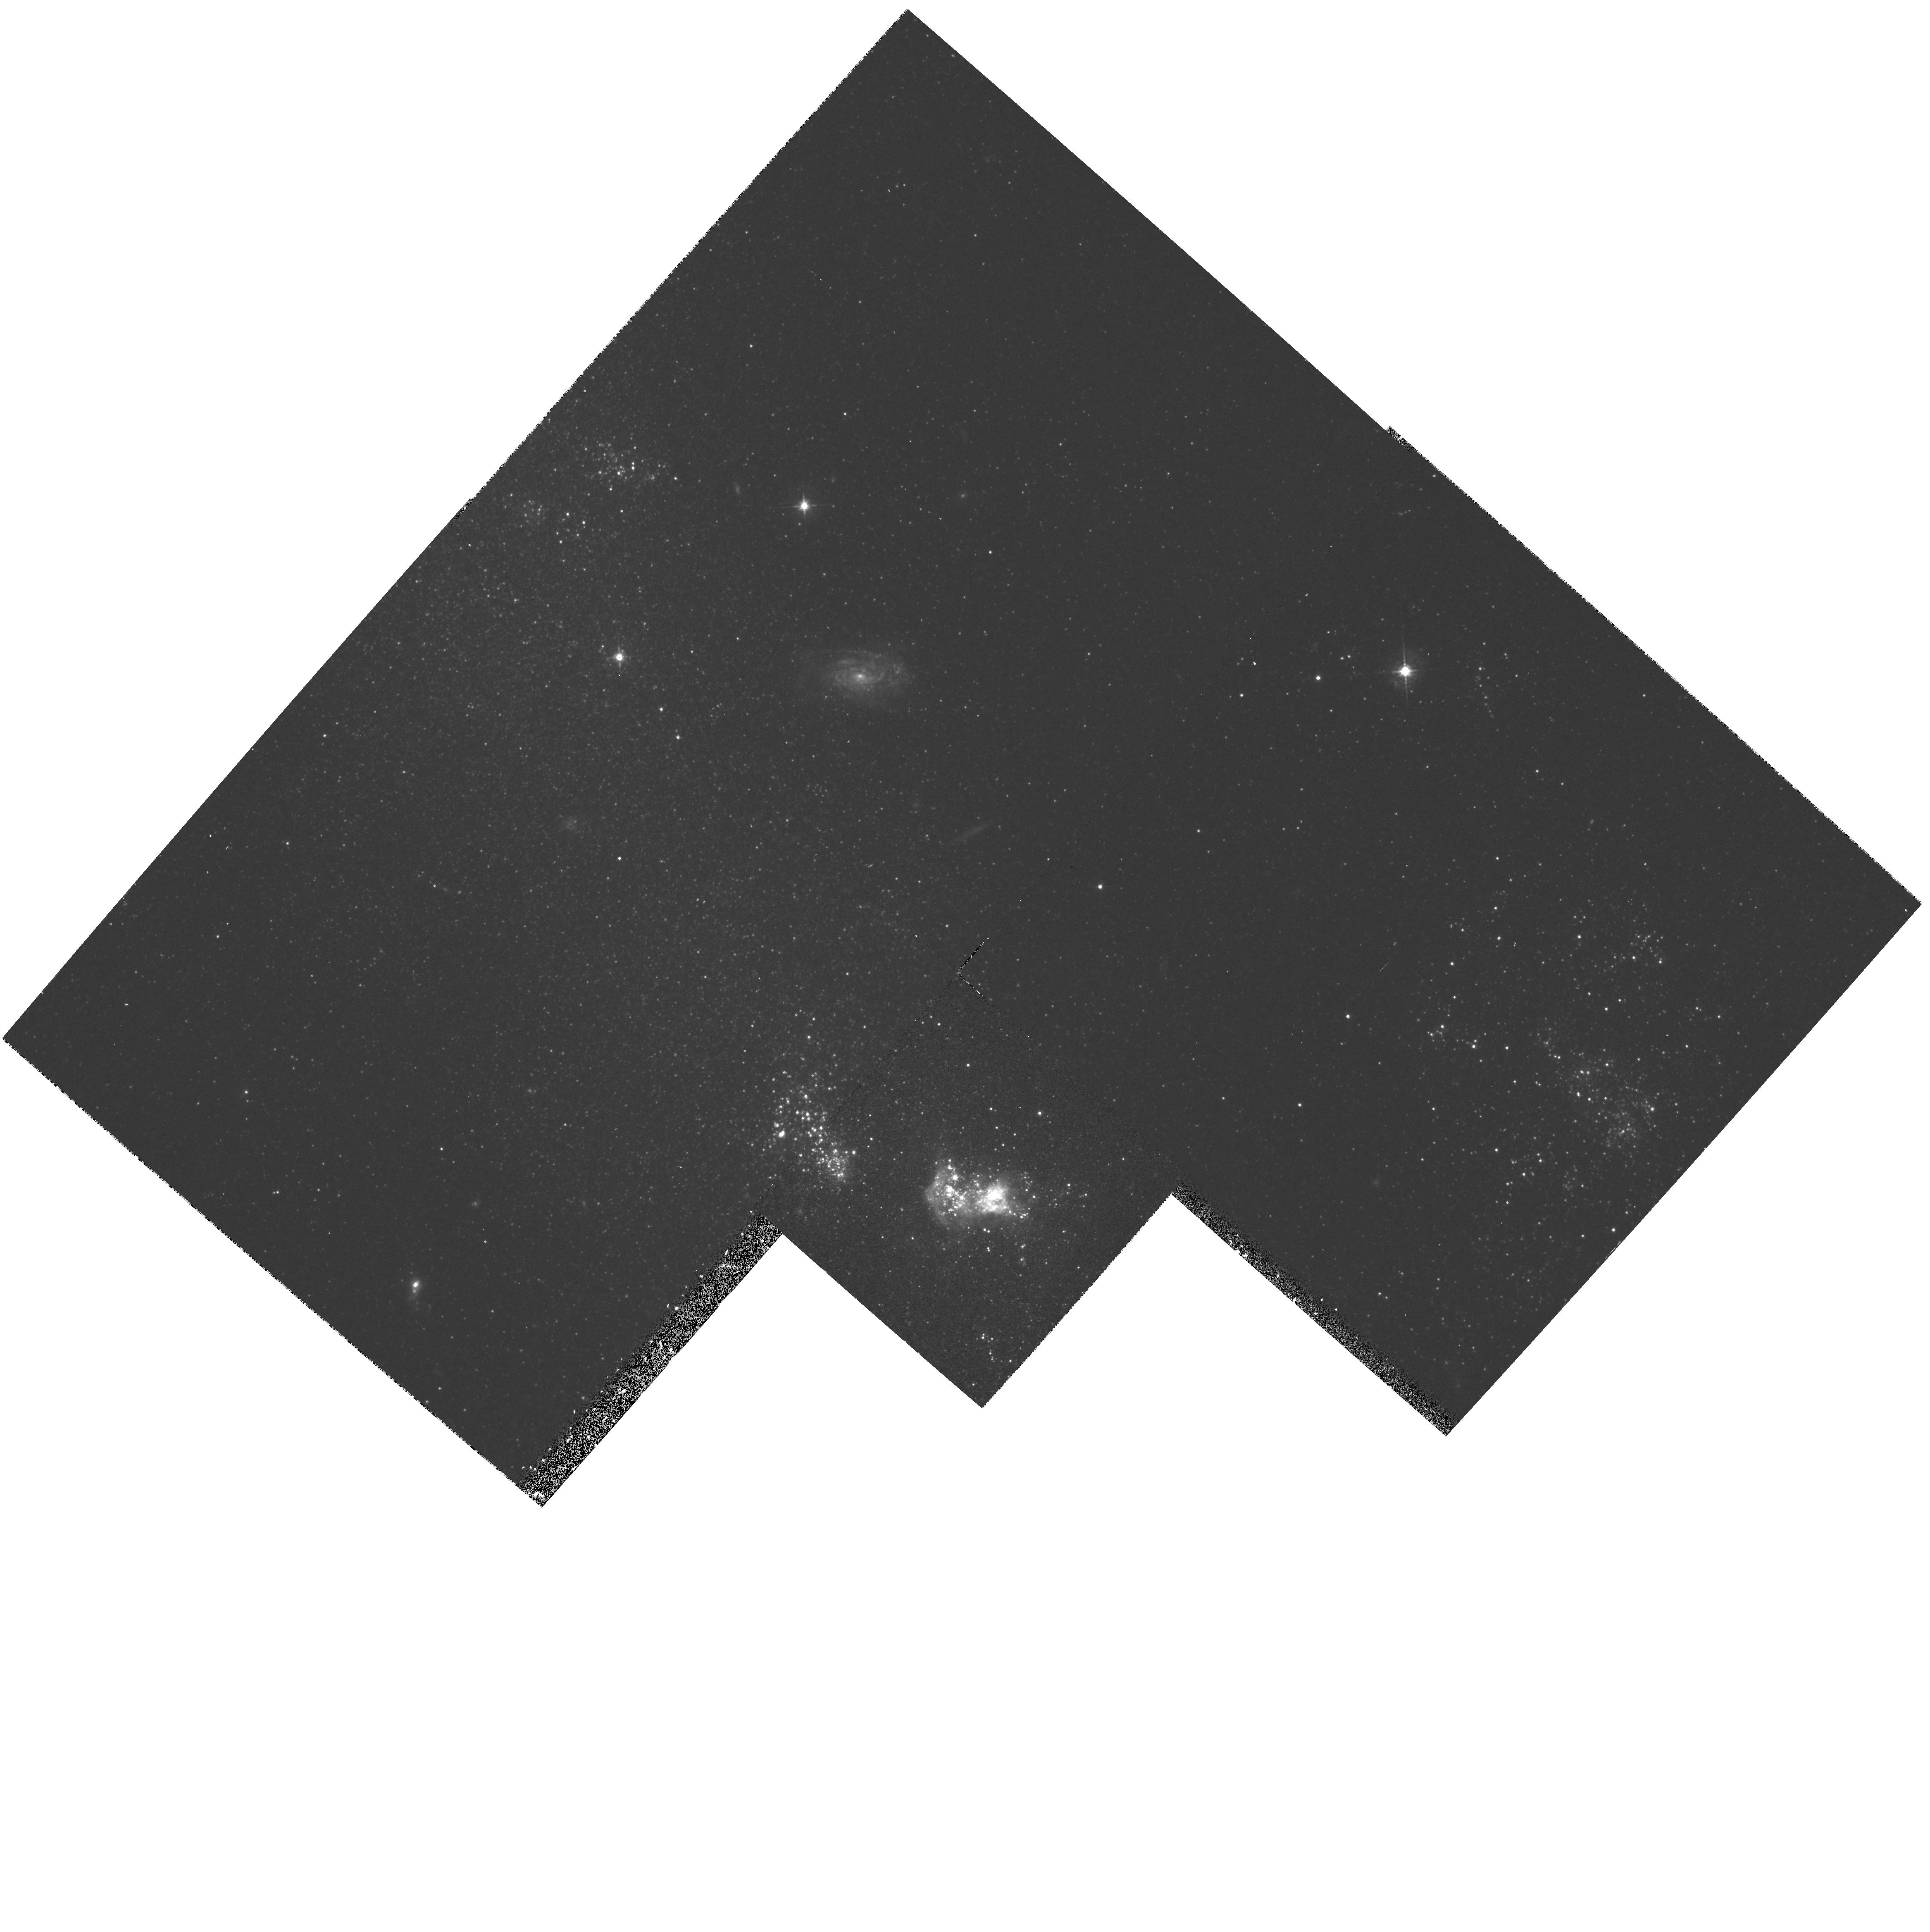
Target: NGC2363. Instrument: WFPC2/PC. Filter: F547M. Exposure: 27 min. Observation ID: hst_6096_01_wfpc2_pc_f547m_u32701

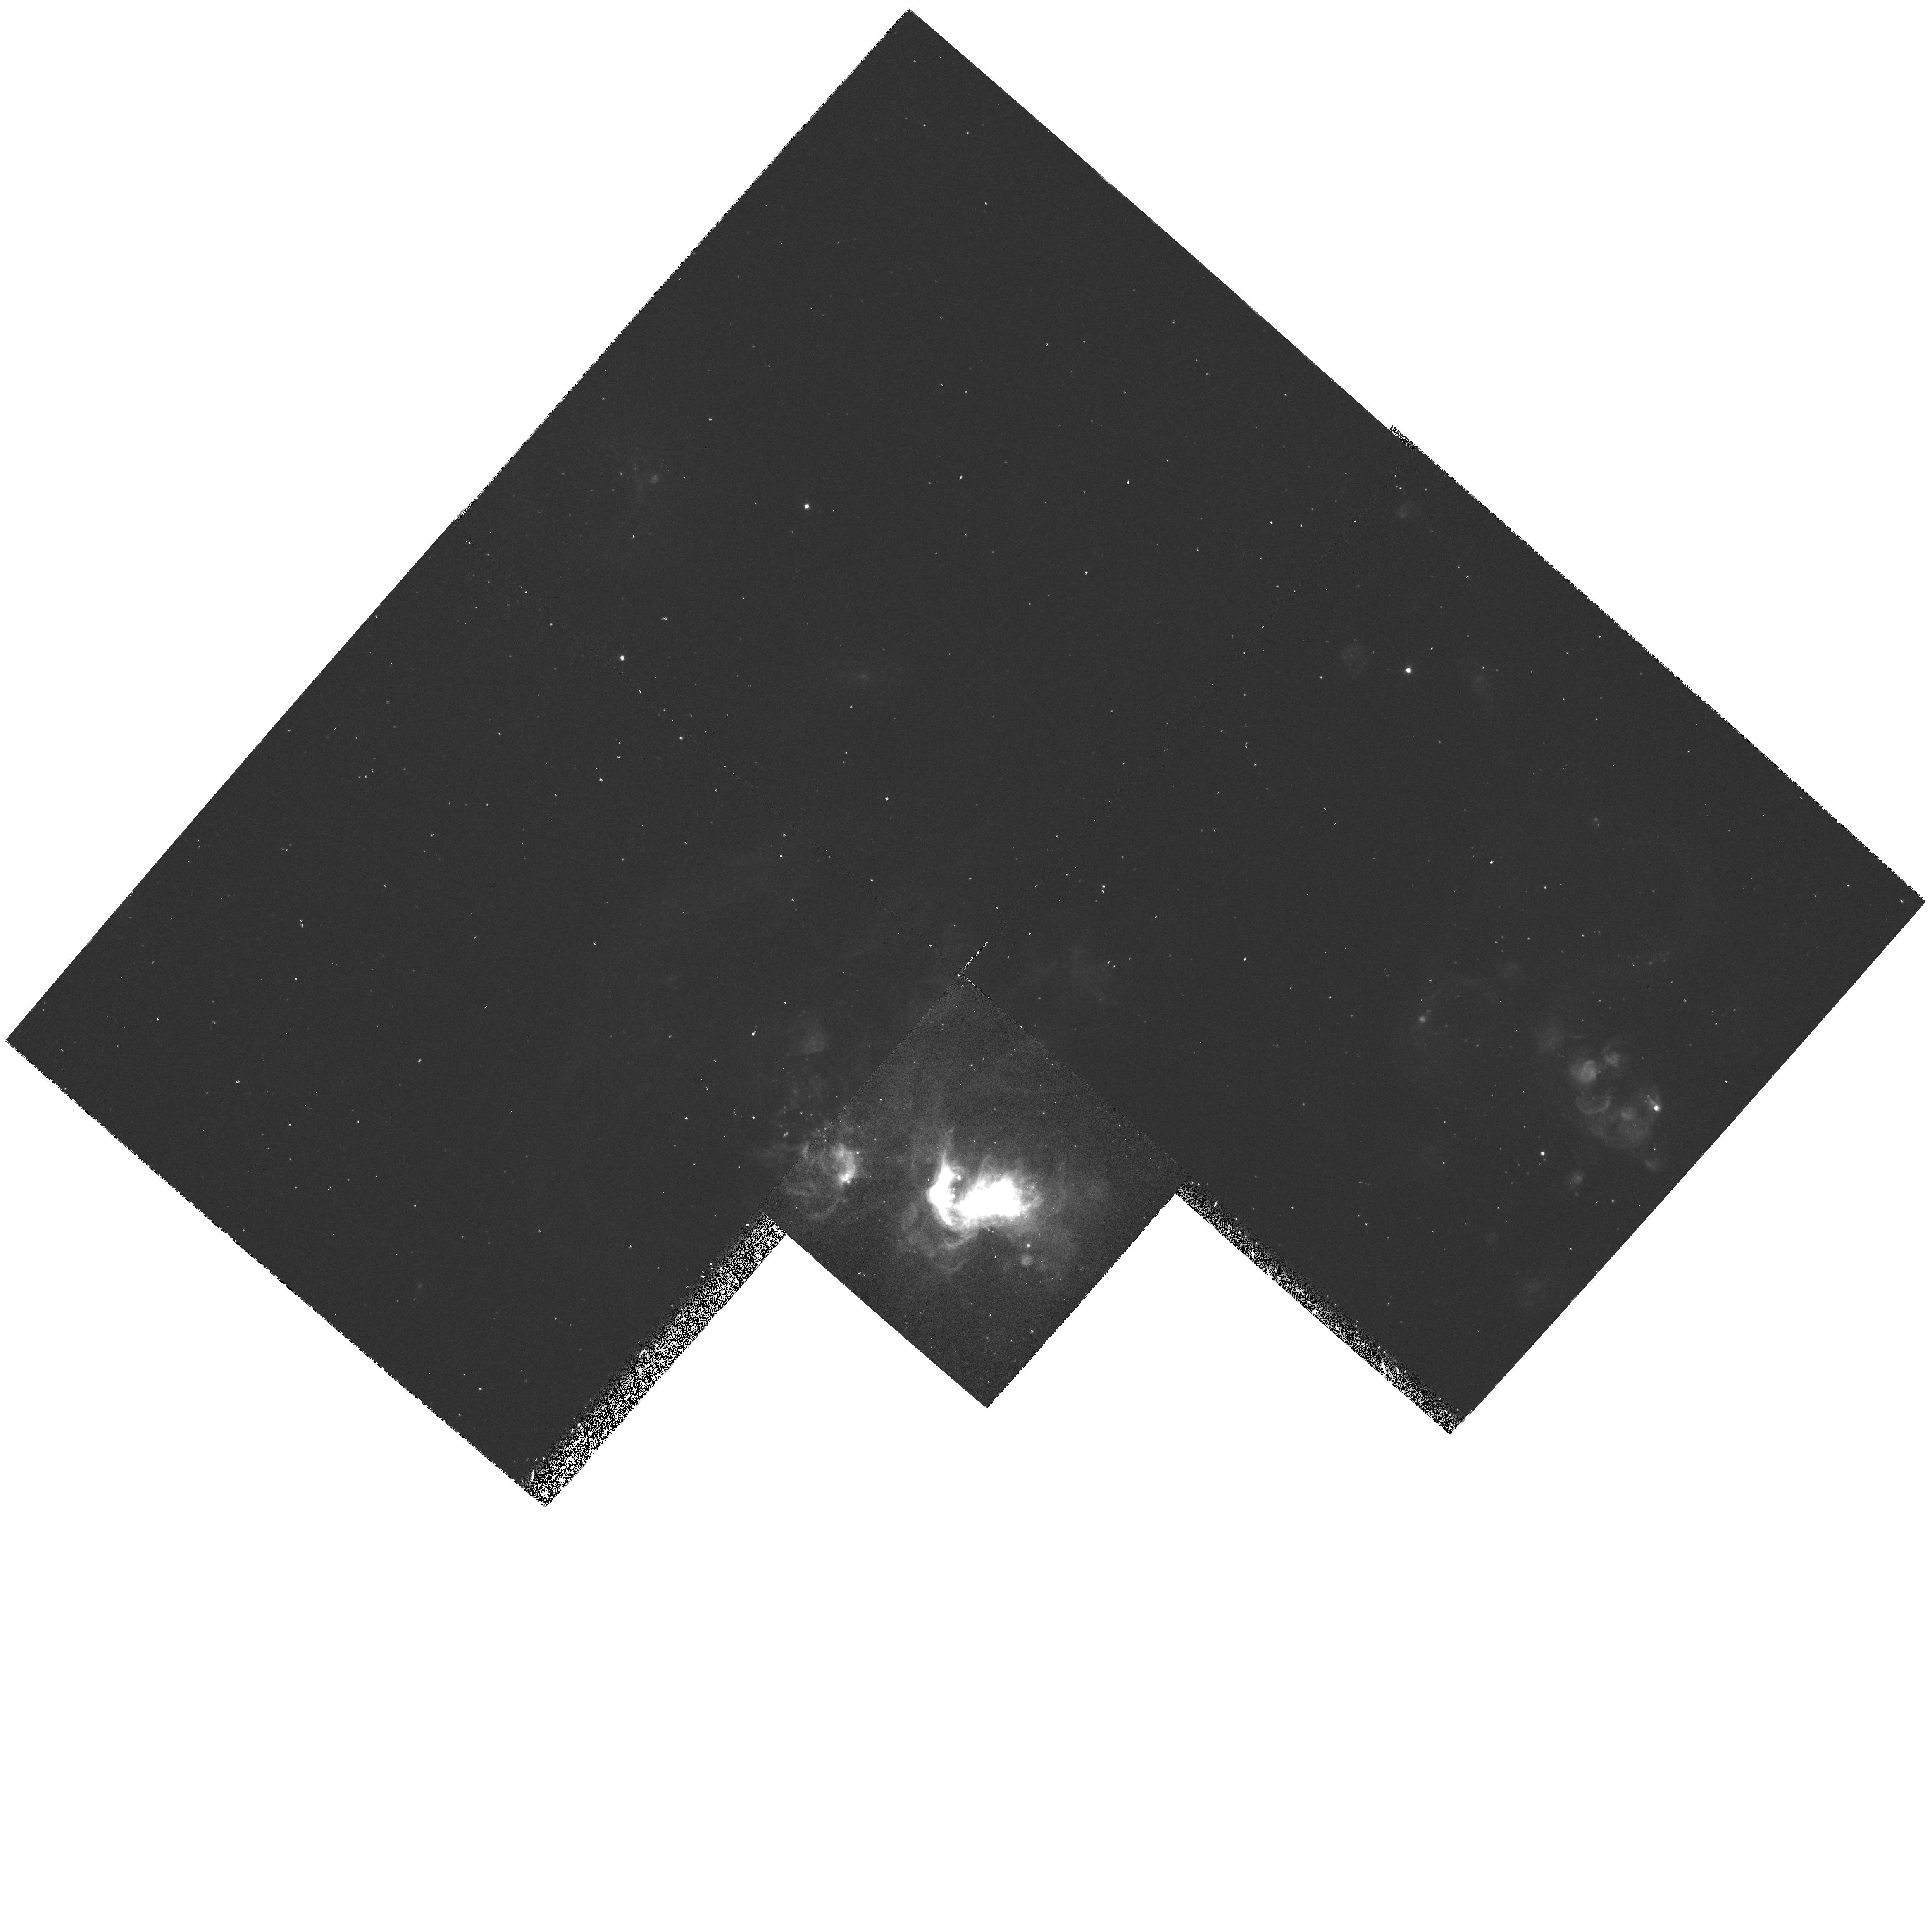
Target: NGC2363. Instrument: WFPC2/PC. Filter: F656N. Exposure: 25 min. Observation ID: hst_6096_01_wfpc2_pc_f656n_u32701

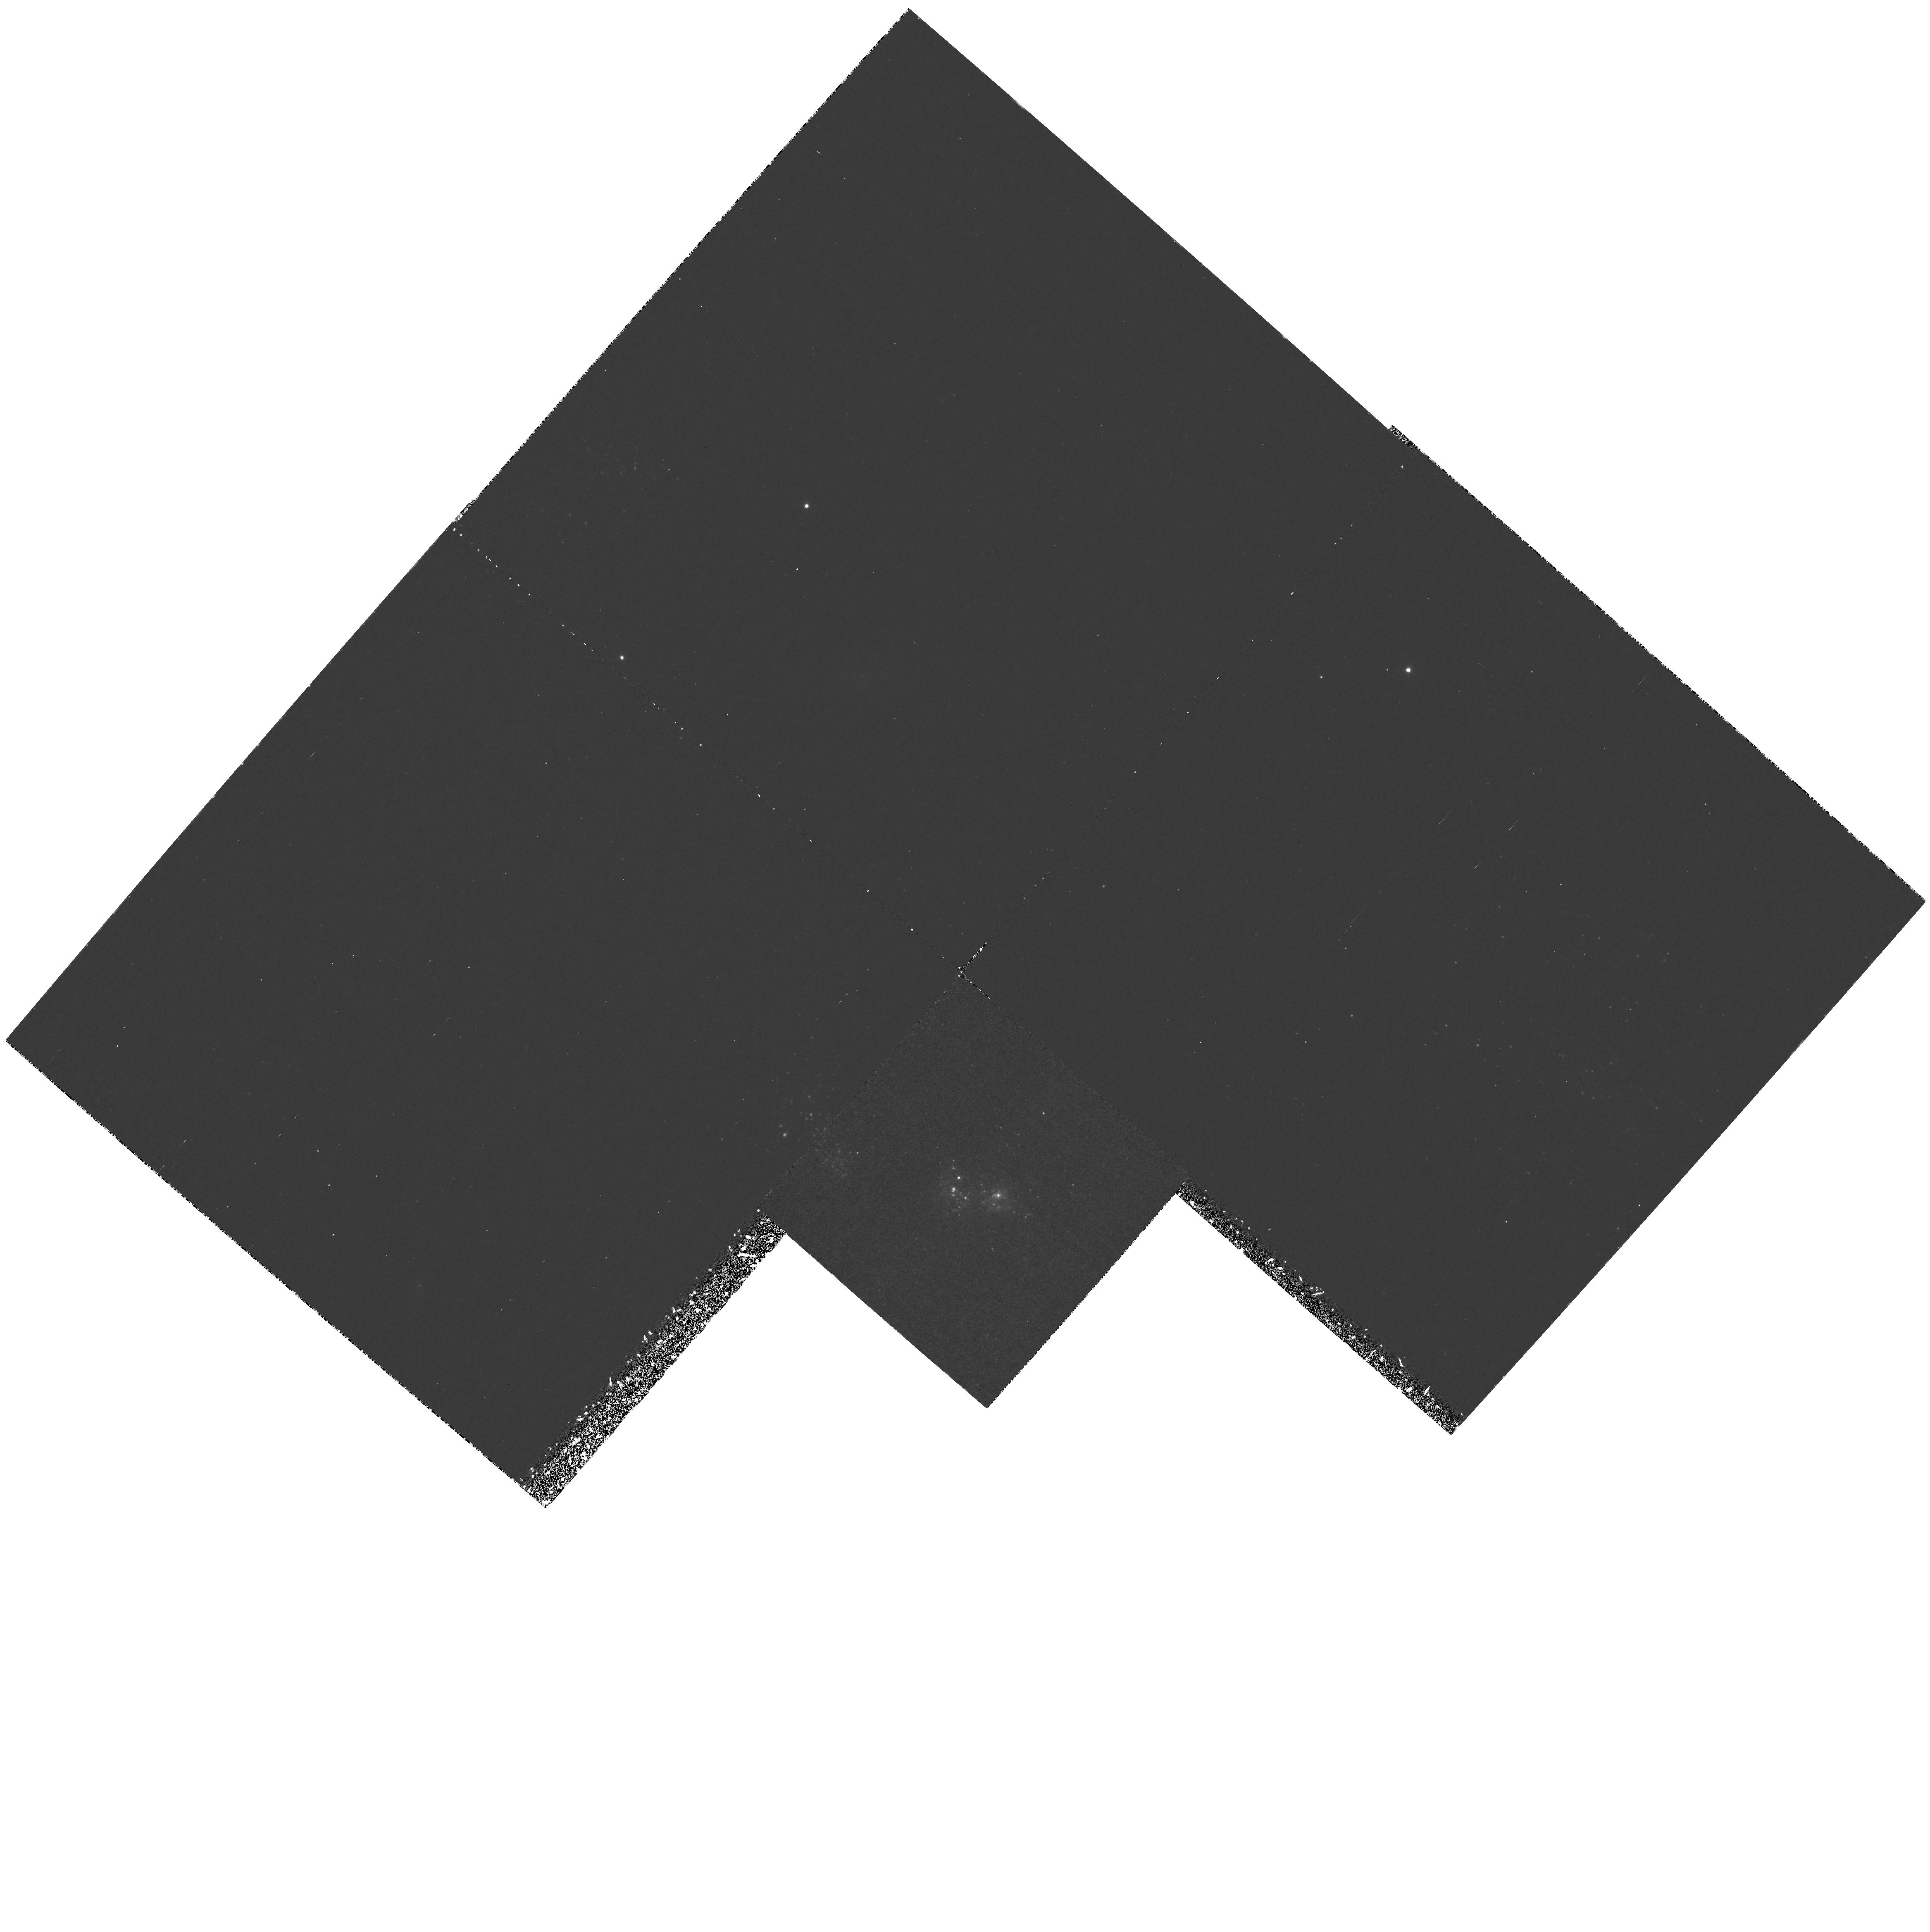
Target: NGC2363. Instrument: WFPC2/PC. Filter: F469N. Exposure: 2.8 h. Observation ID: hst_6096_01_wfpc2_pc_f469n_u32701

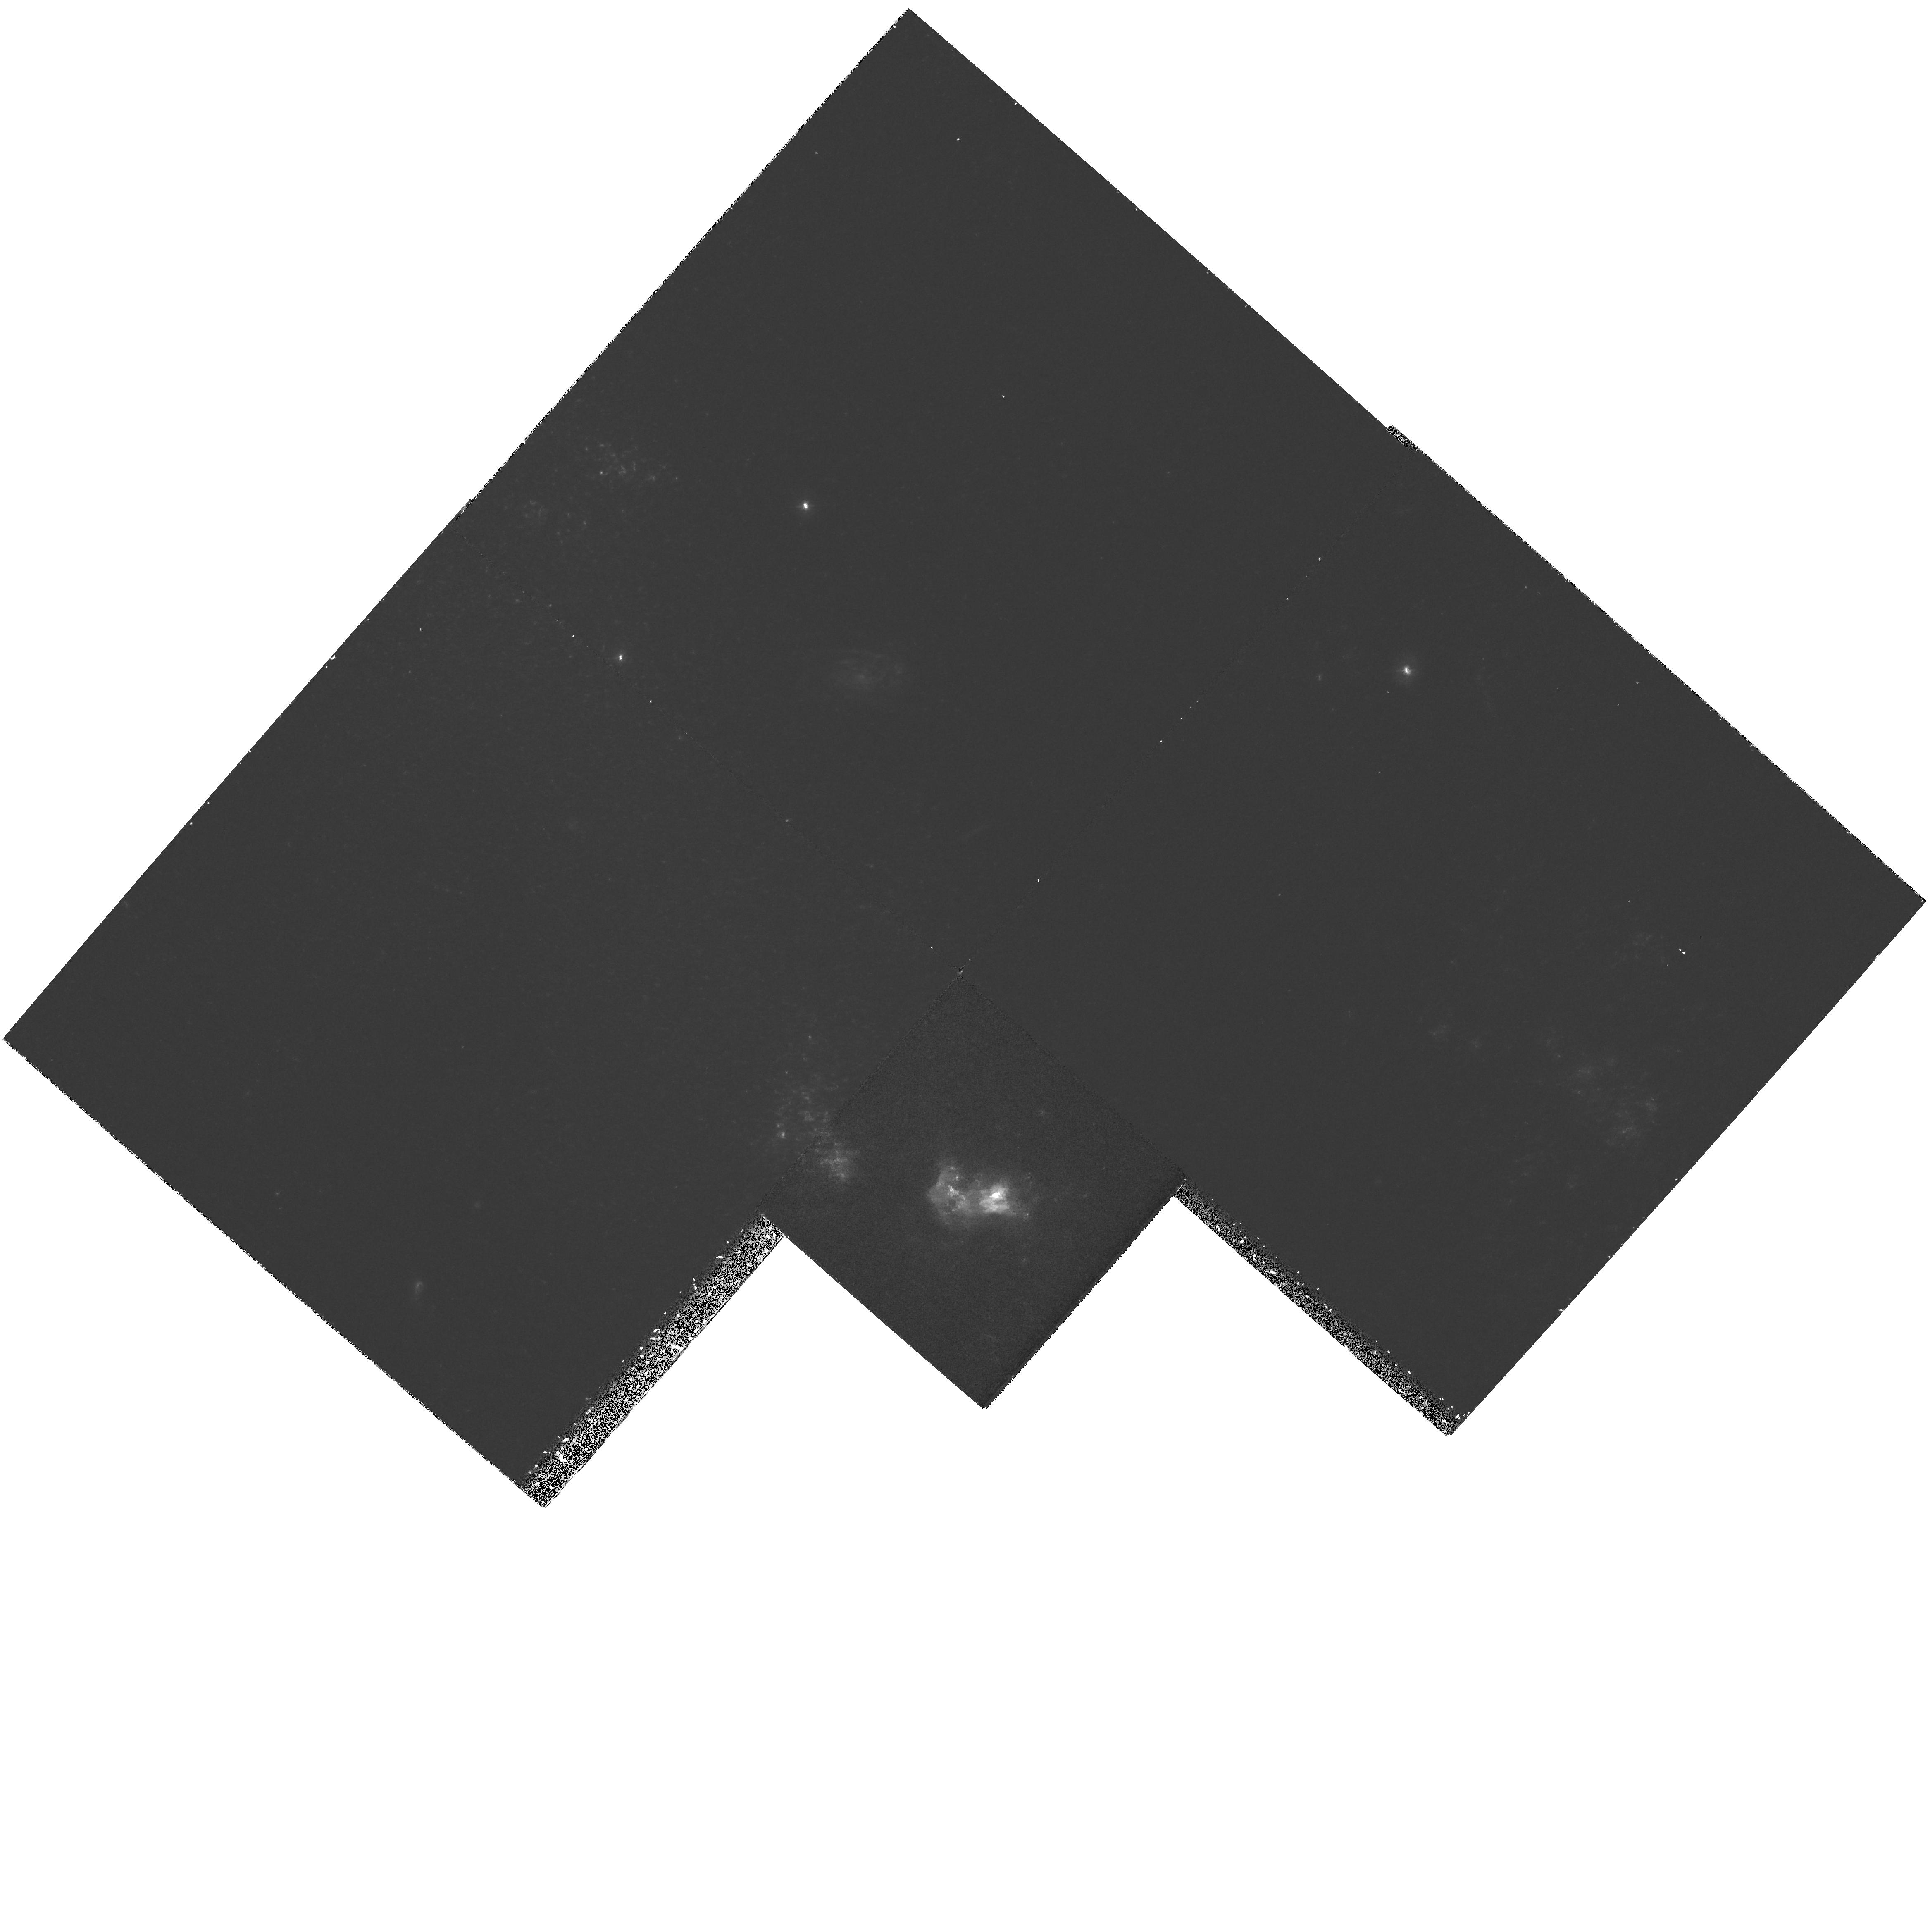
Target: NGC2363. Instrument: WFPC2/PC. Filter: F439W. Exposure: 38 min. Observation ID: hst_6096_01_wfpc2_pc_f439w_u32701

NGC 2363: ANATOMY OF A TWO-STAGE STARBURST (PI: Drissen, Laurent)

This proposal aims at identifying the massive star content of NGC 2363, the archetype of a whole class of small but powerful young starbursts with blowout like-properties. NGC 2363 is a large and very luminous metal-poor giant H II region located at the soutwestern end of the magellanic galaxy NGC 2366. It presents an unusual combination of kinematical features, the most outstanding being low-intensity, broad spectral components (FWHM = 2400 kms) in the bright nebular lines H Alpha\ and O III. These features, detected over a spatial extent of 500 pc, betray very high velocity gas and mimic, at a smaller scale, galactic superwinds of large starburst galaxies. Ground-based imagery suggests that two clusters of massive stars, of different ages, ionize the gas and supply the kinetic energy to the nebula. Identifying the stellar content of NGC 2363 is an essential step in trying to unveal its powerhouse and to understand the intriguing origin of the very high-velocity nebular gas. We propose to obtain optical images and high quality UV spectra of the two ionizing clusters in NGC 2363. The images will be used to assess the starburst history by studying the morphology of the clusters, locating and counting individual Wolf-Rayet and Red Supergiant stars and to determine the spatial extent of the He^++ zone. The continuum slope and the profiles of the UV stellar lines will be analyzed using the most up-to-date population synthesis models to quantify the global characteristics of the upper IMF.